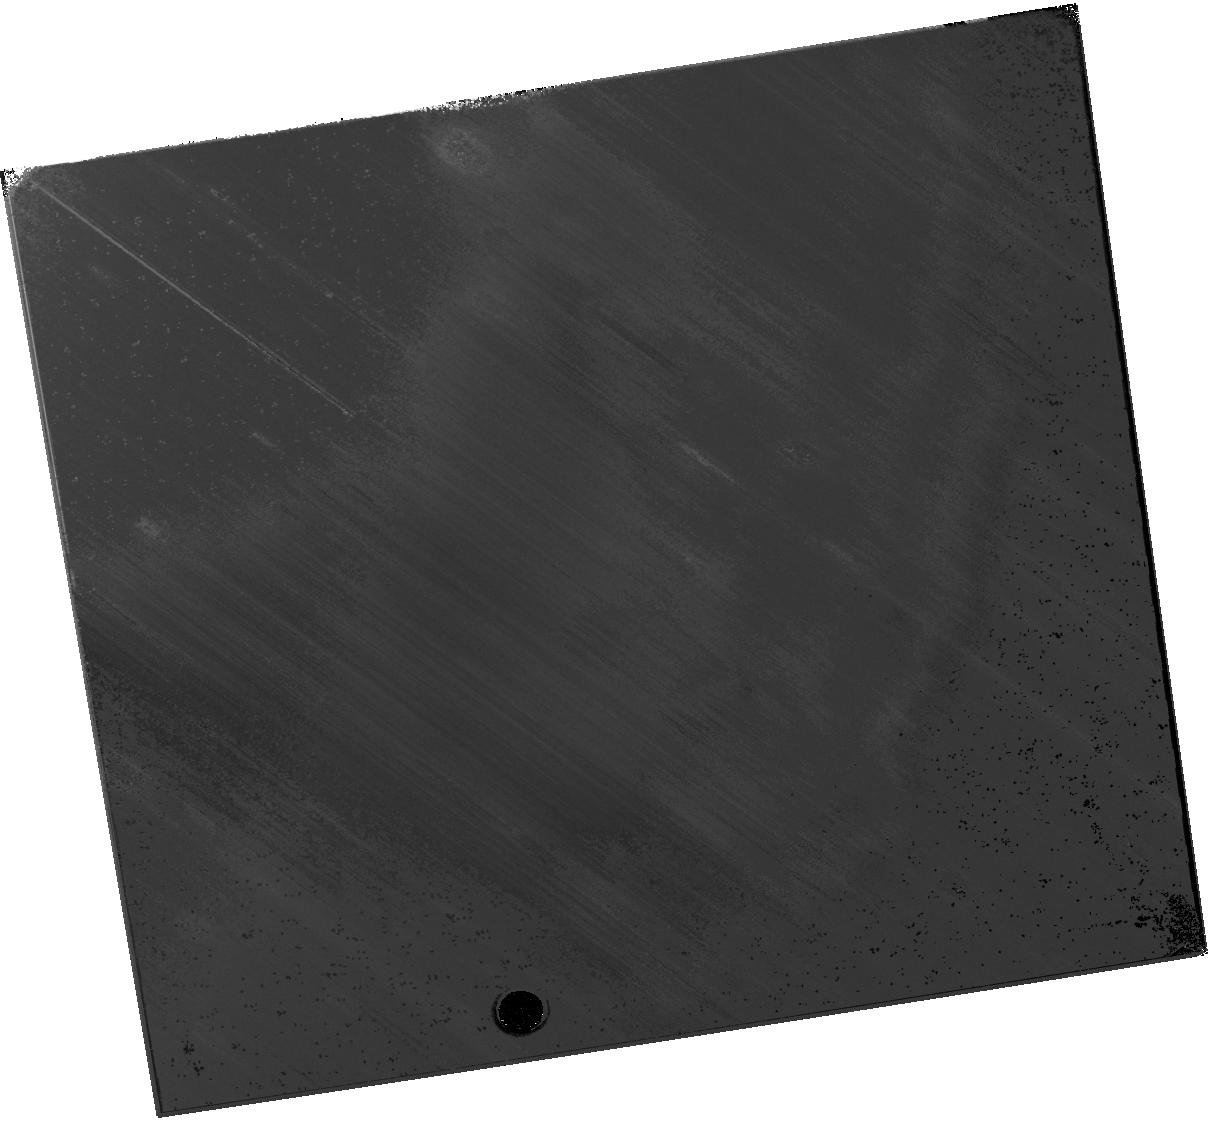
Target: M51DS1. Instrument: WFC3/IR. Filter: F110W. Exposure: 20 min. Observation ID: hst_16508_04_wfc3_ir_f110w_iejk04

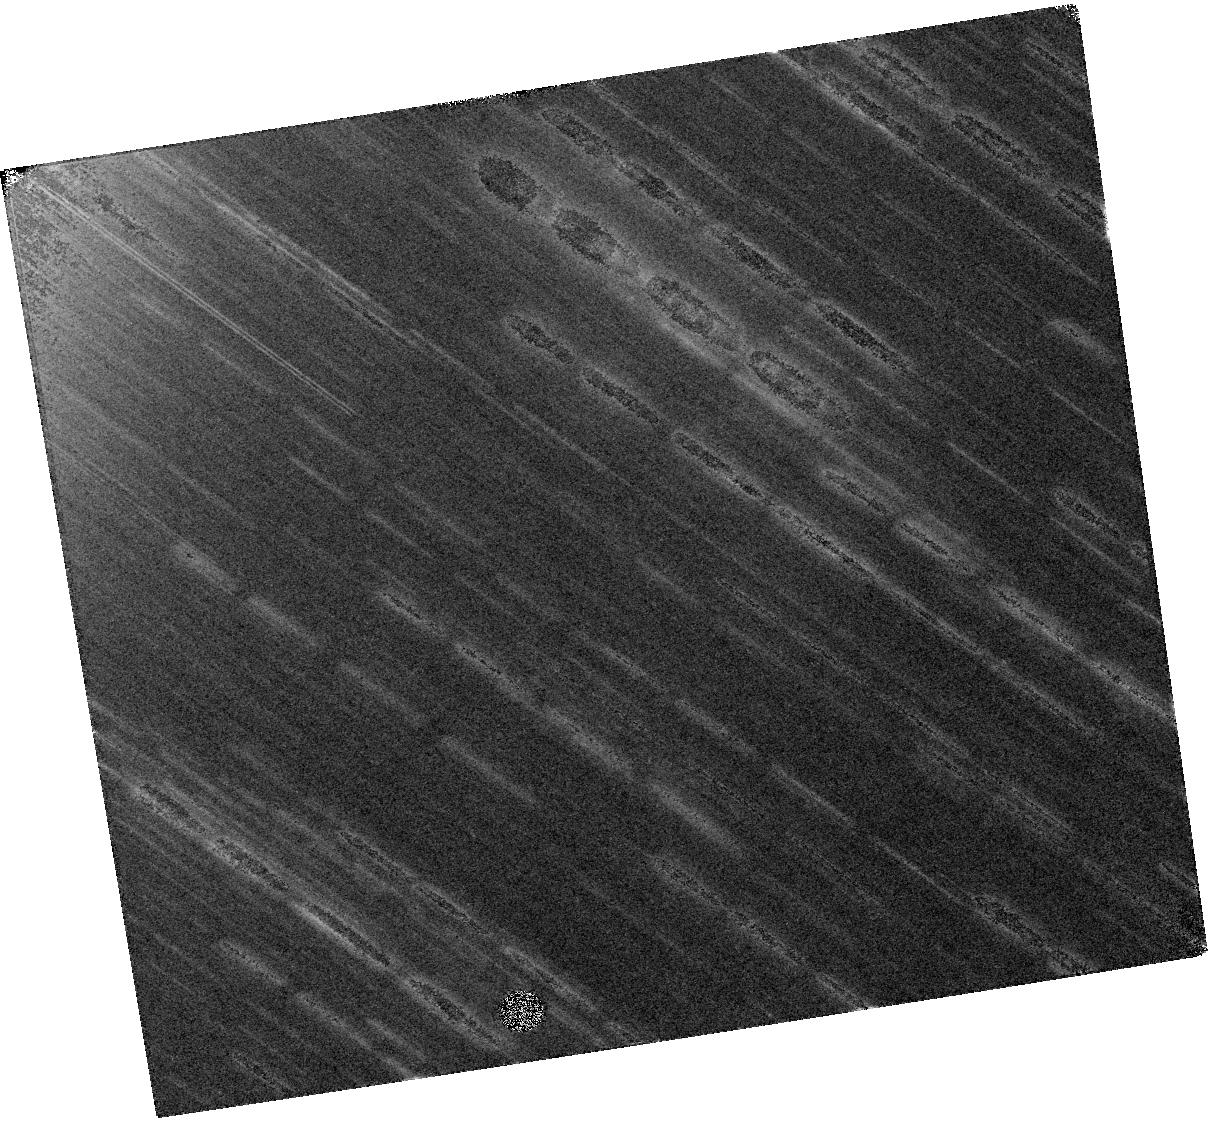
Target: M51DS1. Instrument: WFC3/IR. Filter: F160W. Exposure: 20 min. Observation ID: hst_16508_04_wfc3_ir_f160w_iejk04

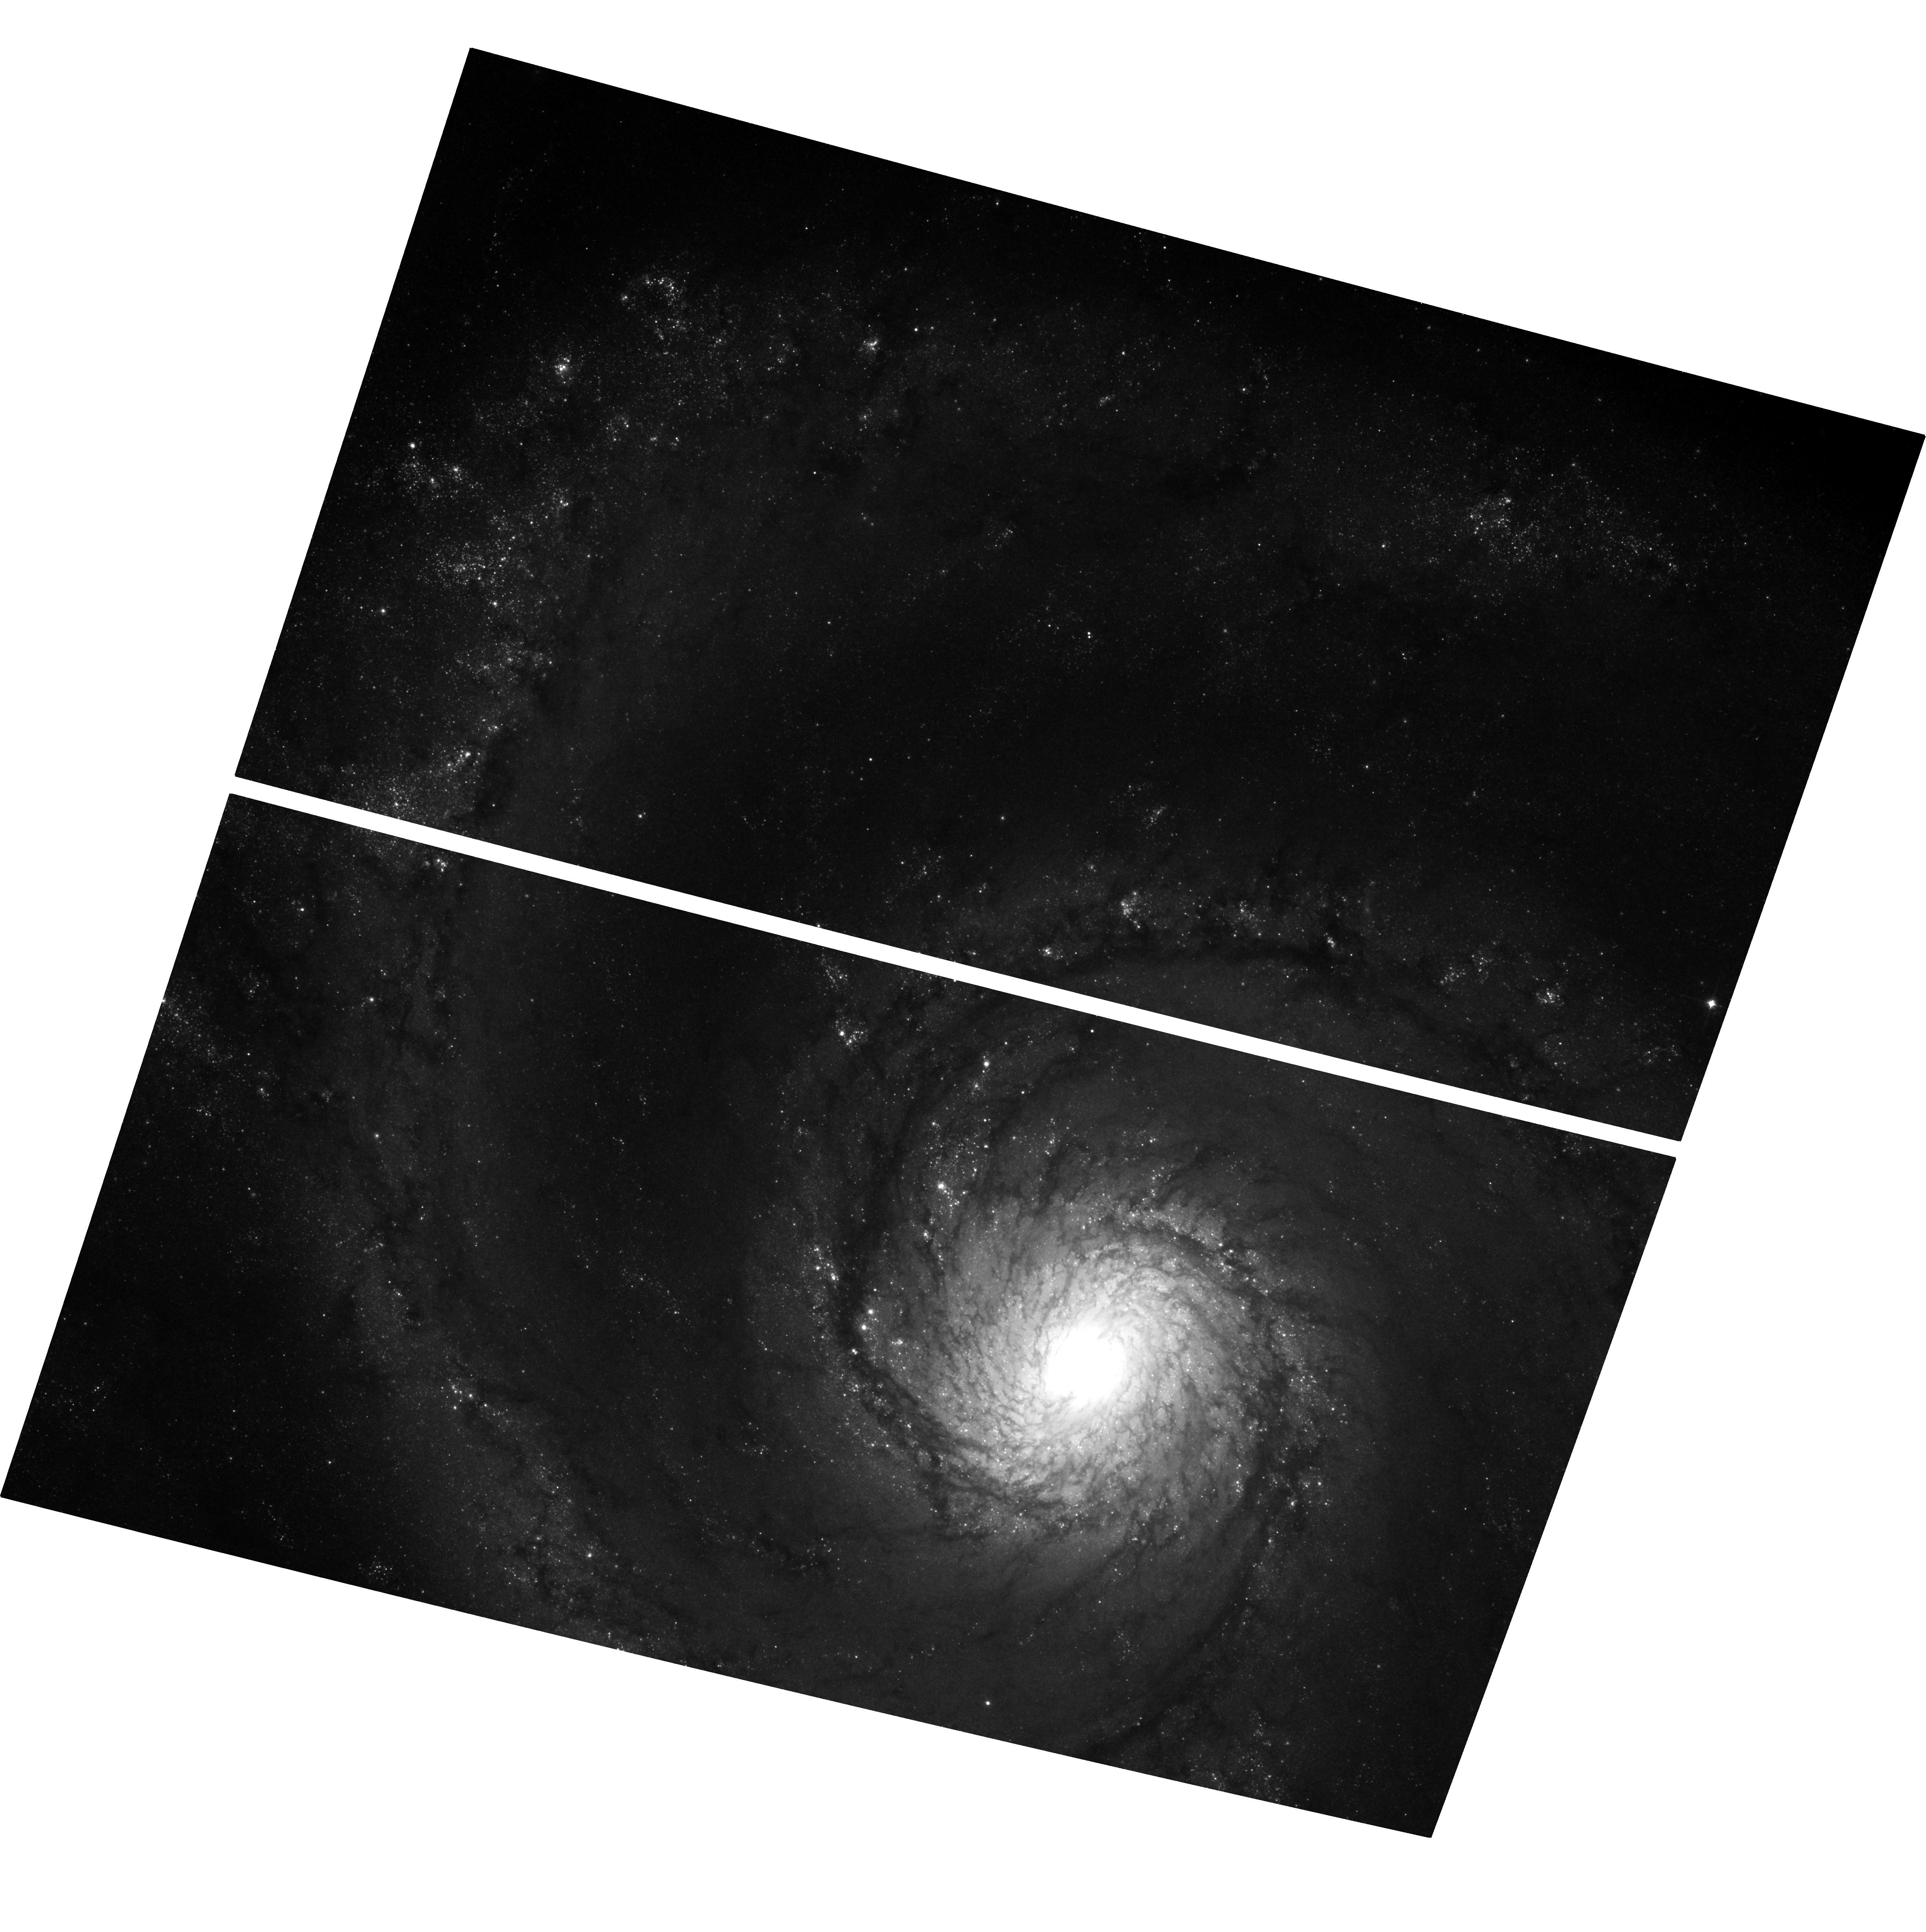
Target: M51DS1. Instrument: ACS/WFC. Filter: F814W. Exposure: 37 min. Observation ID: hst_16508_02_acs_wfc_f814w_jejk02

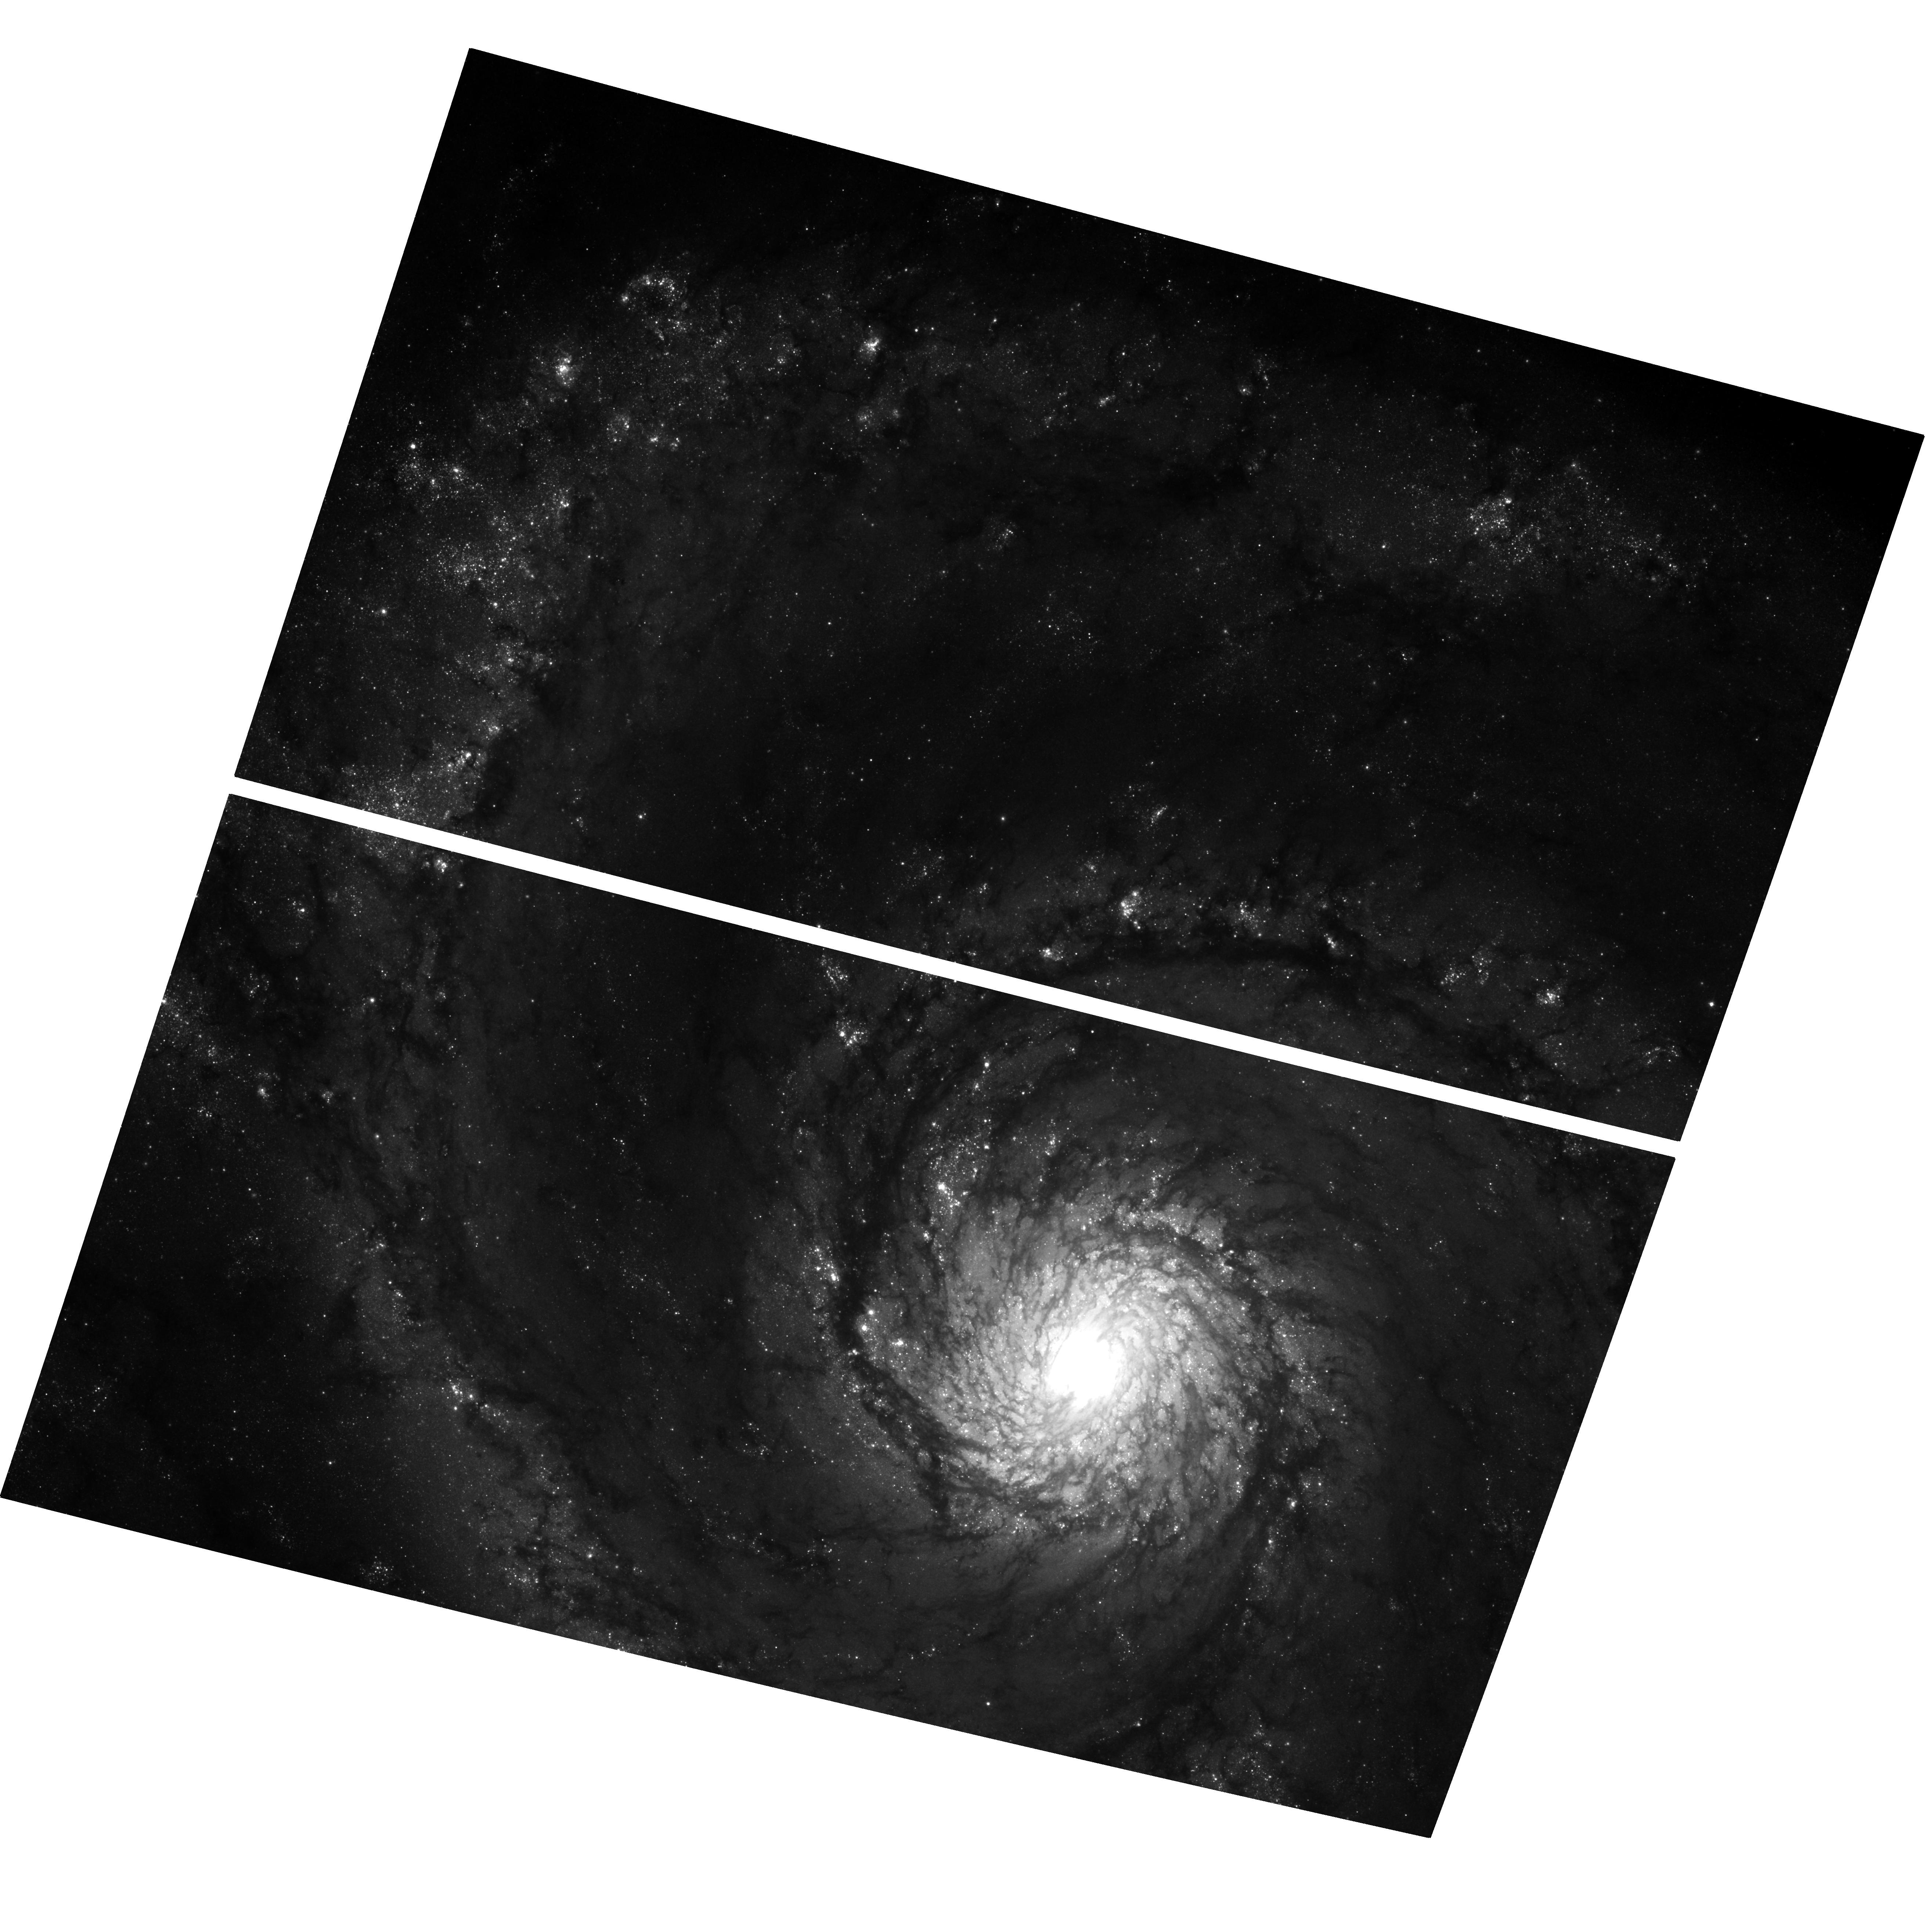
Target: M51DS1. Instrument: ACS/WFC. Filter: F606W. Exposure: 37 min. Observation ID: hst_16508_01_acs_wfc_f606w_jejk01

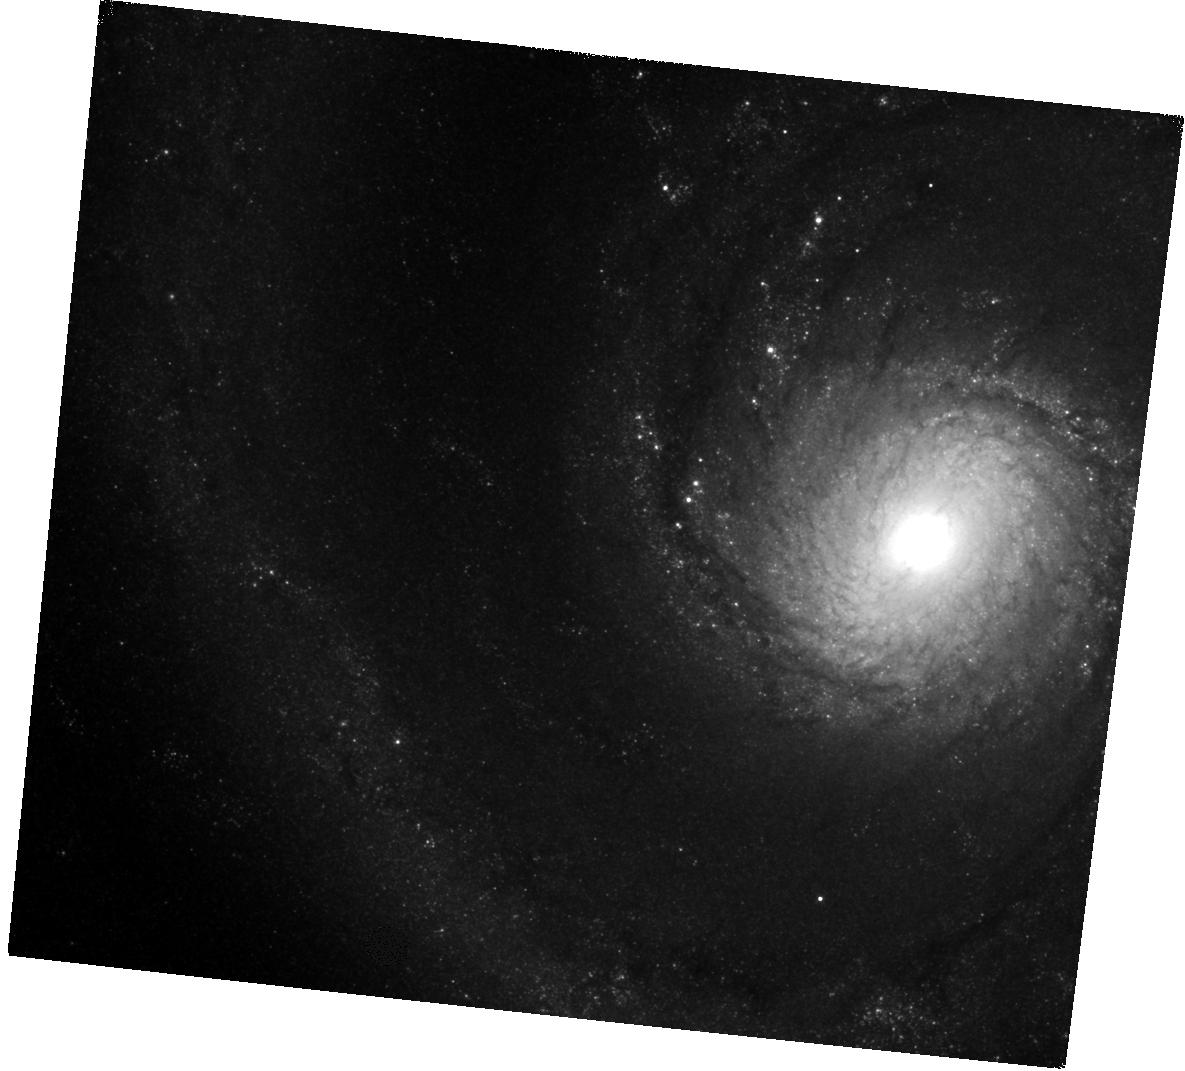
Target: M51DS1. Instrument: WFC3/IR. Filter: F110W. Exposure: 20 min. Observation ID: hst_16508_54_wfc3_ir_f110w_iejk54

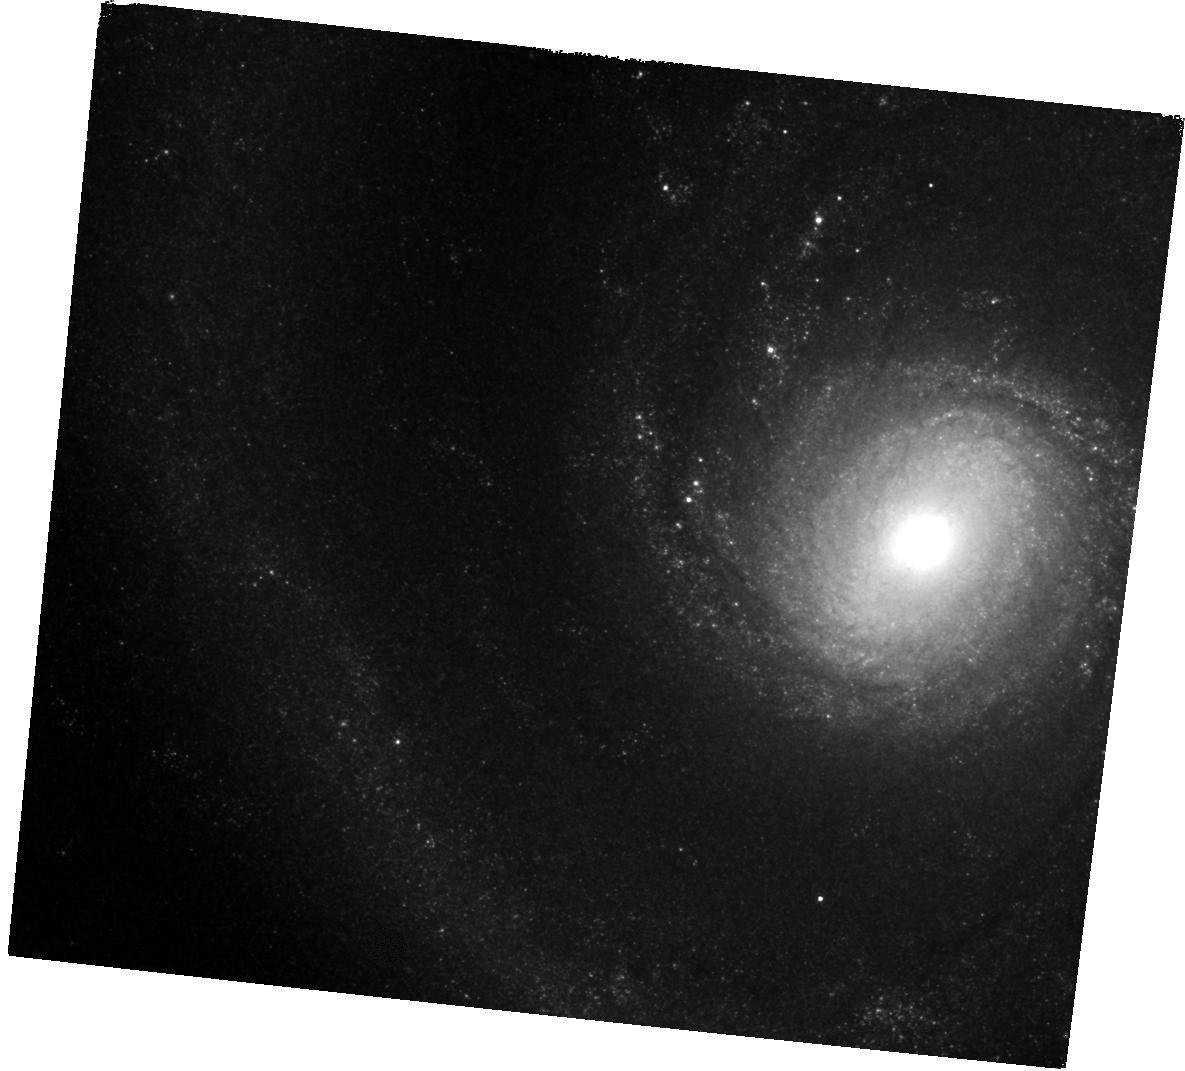
Target: M51DS1. Instrument: WFC3/IR. Filter: F160W. Exposure: 20 min. Observation ID: hst_16508_54_wfc3_ir_f160w_iejk54

Confirming a Failed Supernova Candidate in M51 (PI: Jencson, Jacob)

We request three orbits of ACS (F606W, F814W) and WFC3 IR (F110W, F160W) imaging at the location of a red supergiant star in M51 that has vanished, potentially as a 'failed supernova' that directly collapsed into a black hole. There is mounting evidence, both observational and theoretical, that 10-30% of core collapses do not yield a supernova explosion, but only one viable candidate for such a 'failed supernova' event has been observed thus far. Here, we have discovered a new, strong candidate for the disappearance of a luminous star in M51 which has been detected dozens of times with HST through late 2017. The star had the characteristics of a 25-30 M_sun red supergiant before it faded from view (>2.0 mag) in 2019 in a crowded region of a spiral arm. Deep HST multi-band imaging in the next few months will confirm the nature of the vanished star and rule out possible alternatives, such as a dust-obscured star. These observations will also constrain any fading remnant emission that may be associated with fallback accretion or an associated dust shell; depending on the results, this will be a prime target for further HST and JWST monitoring in future cycles. HST is the only currently available facility with the resolution and sensitivity, especially in the near-IR, necessary to perform this test. Confirmation of a second strong case for a 'failed supernova' will have broad consequences, not only for verifying this channel of stellar death, but for our understanding of stellar remnants, chemical enrichment, and ultimately models of black hole formation.